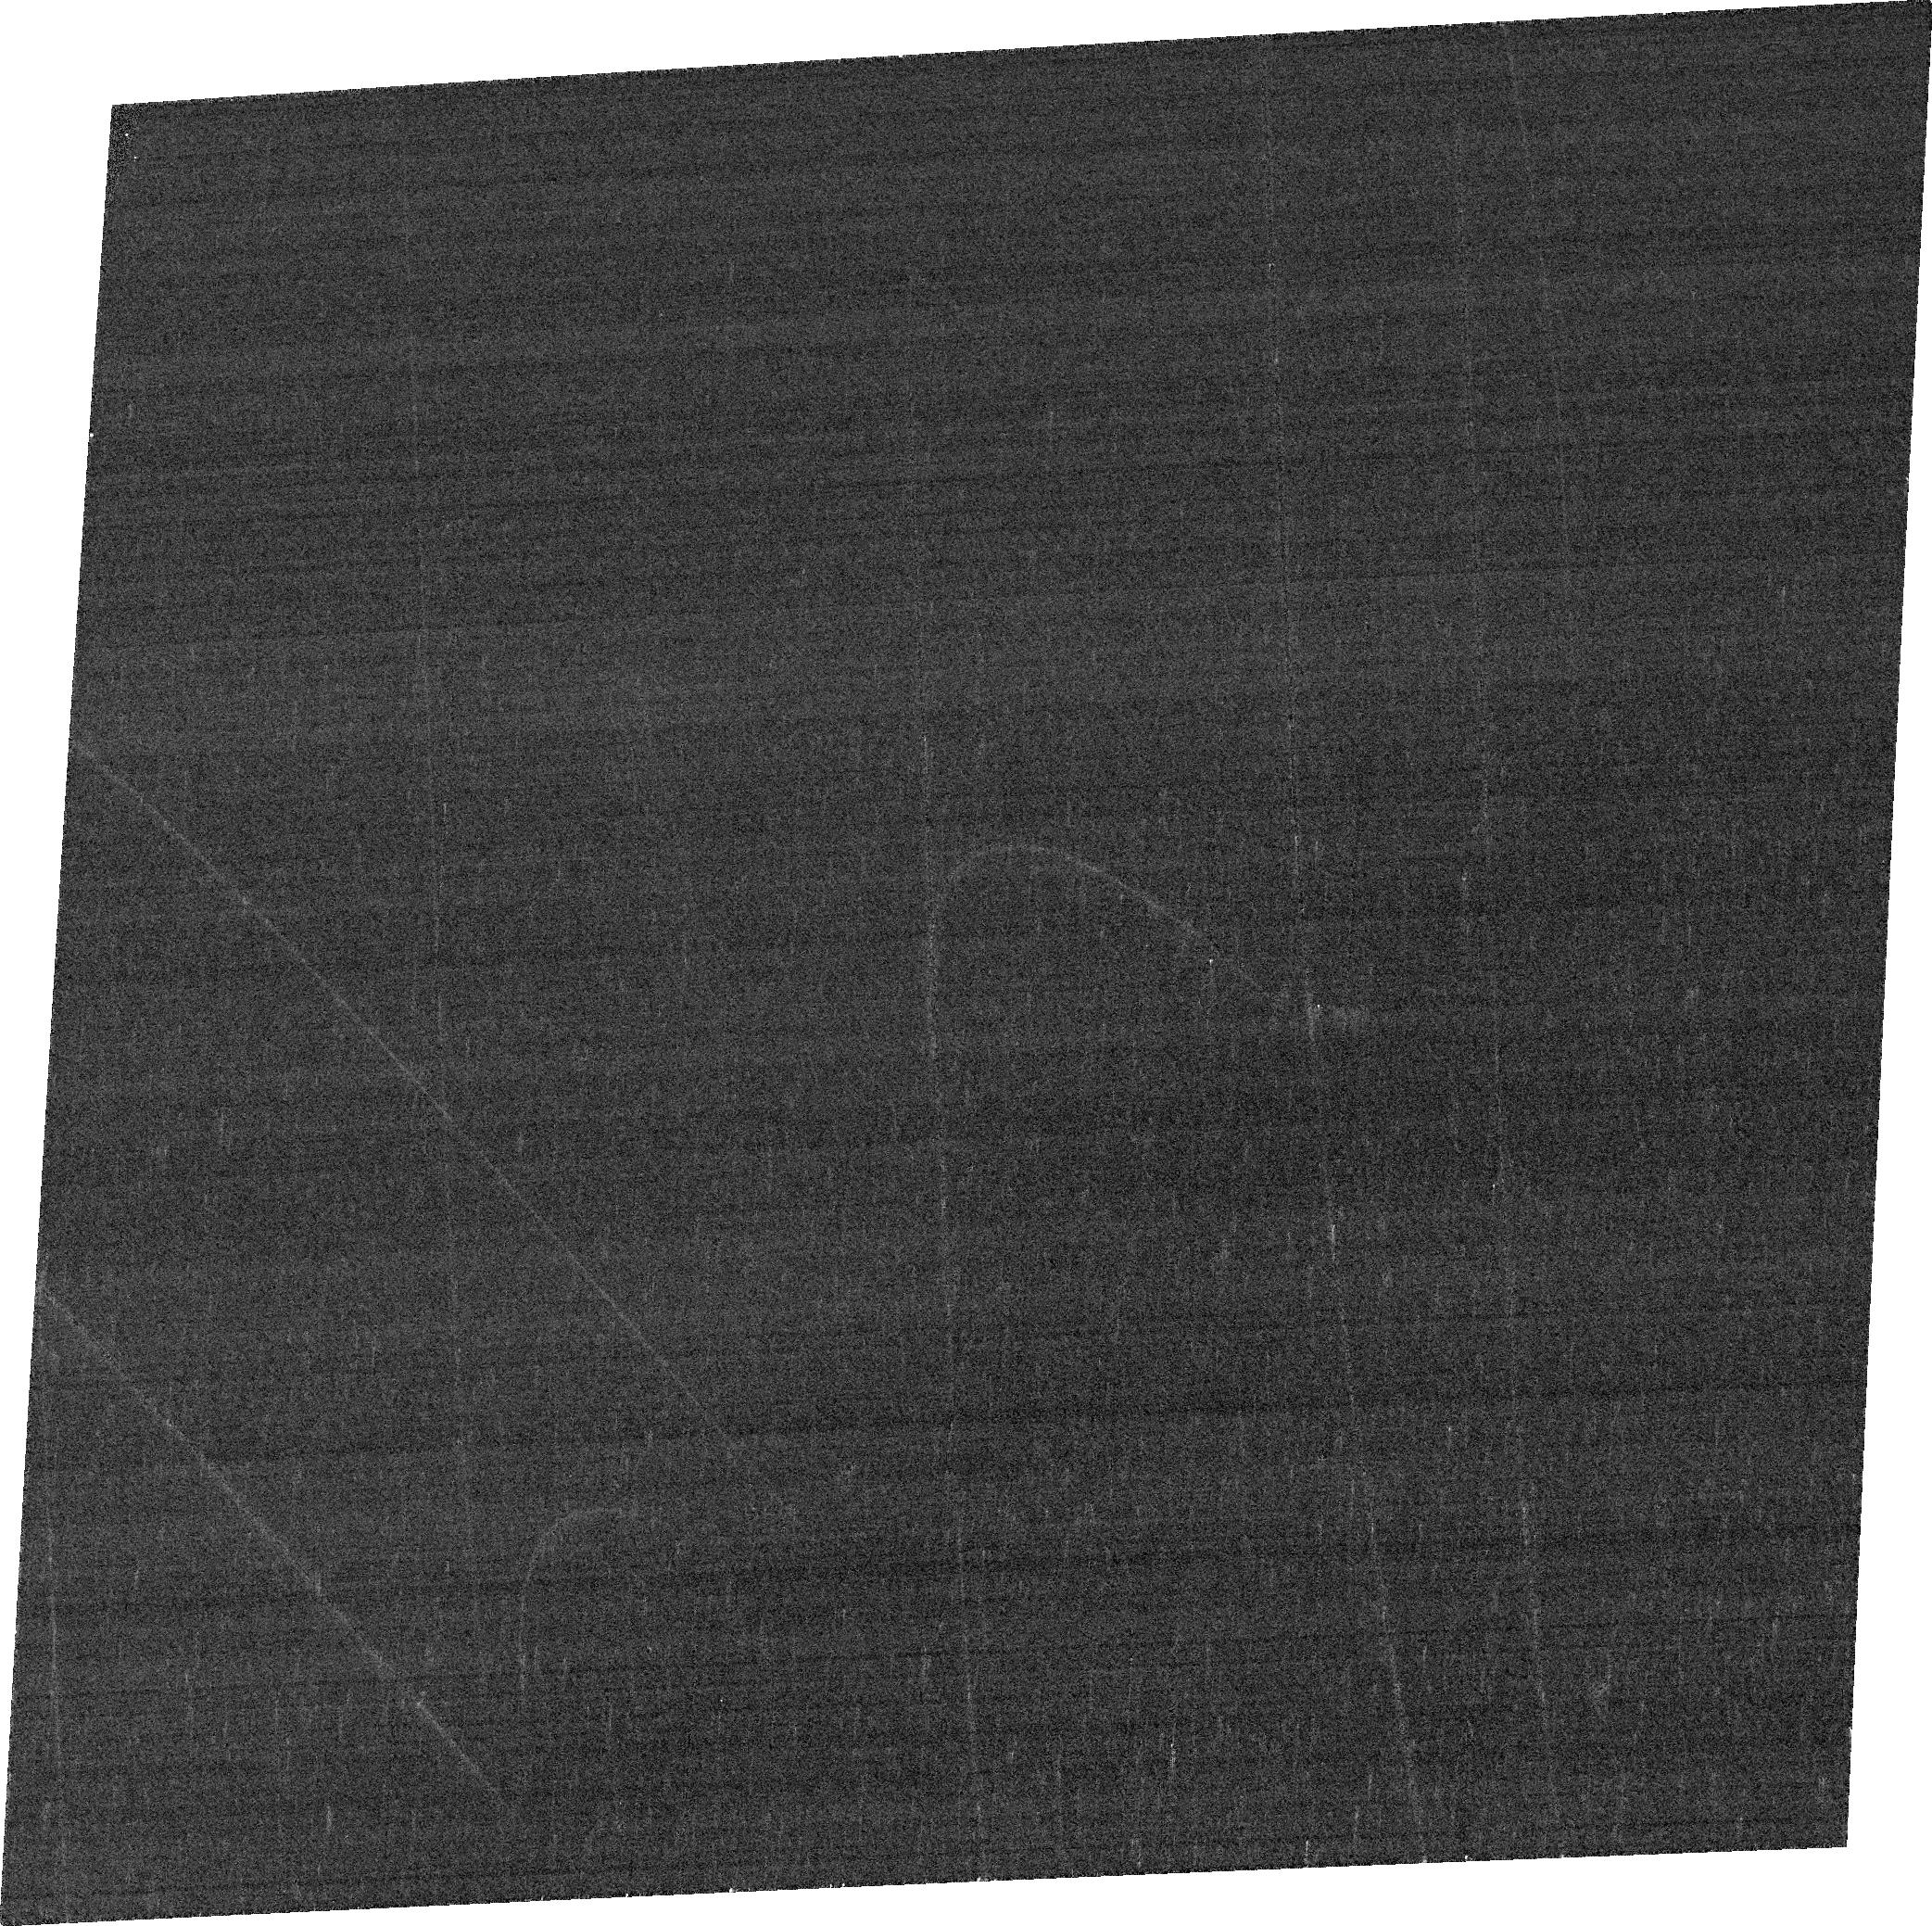
Target: IPTF16FNL-HOST
Instrument: ACS/WFC
Filter: FR647M
Exposure: 3 min
Observation ID: jfk602040

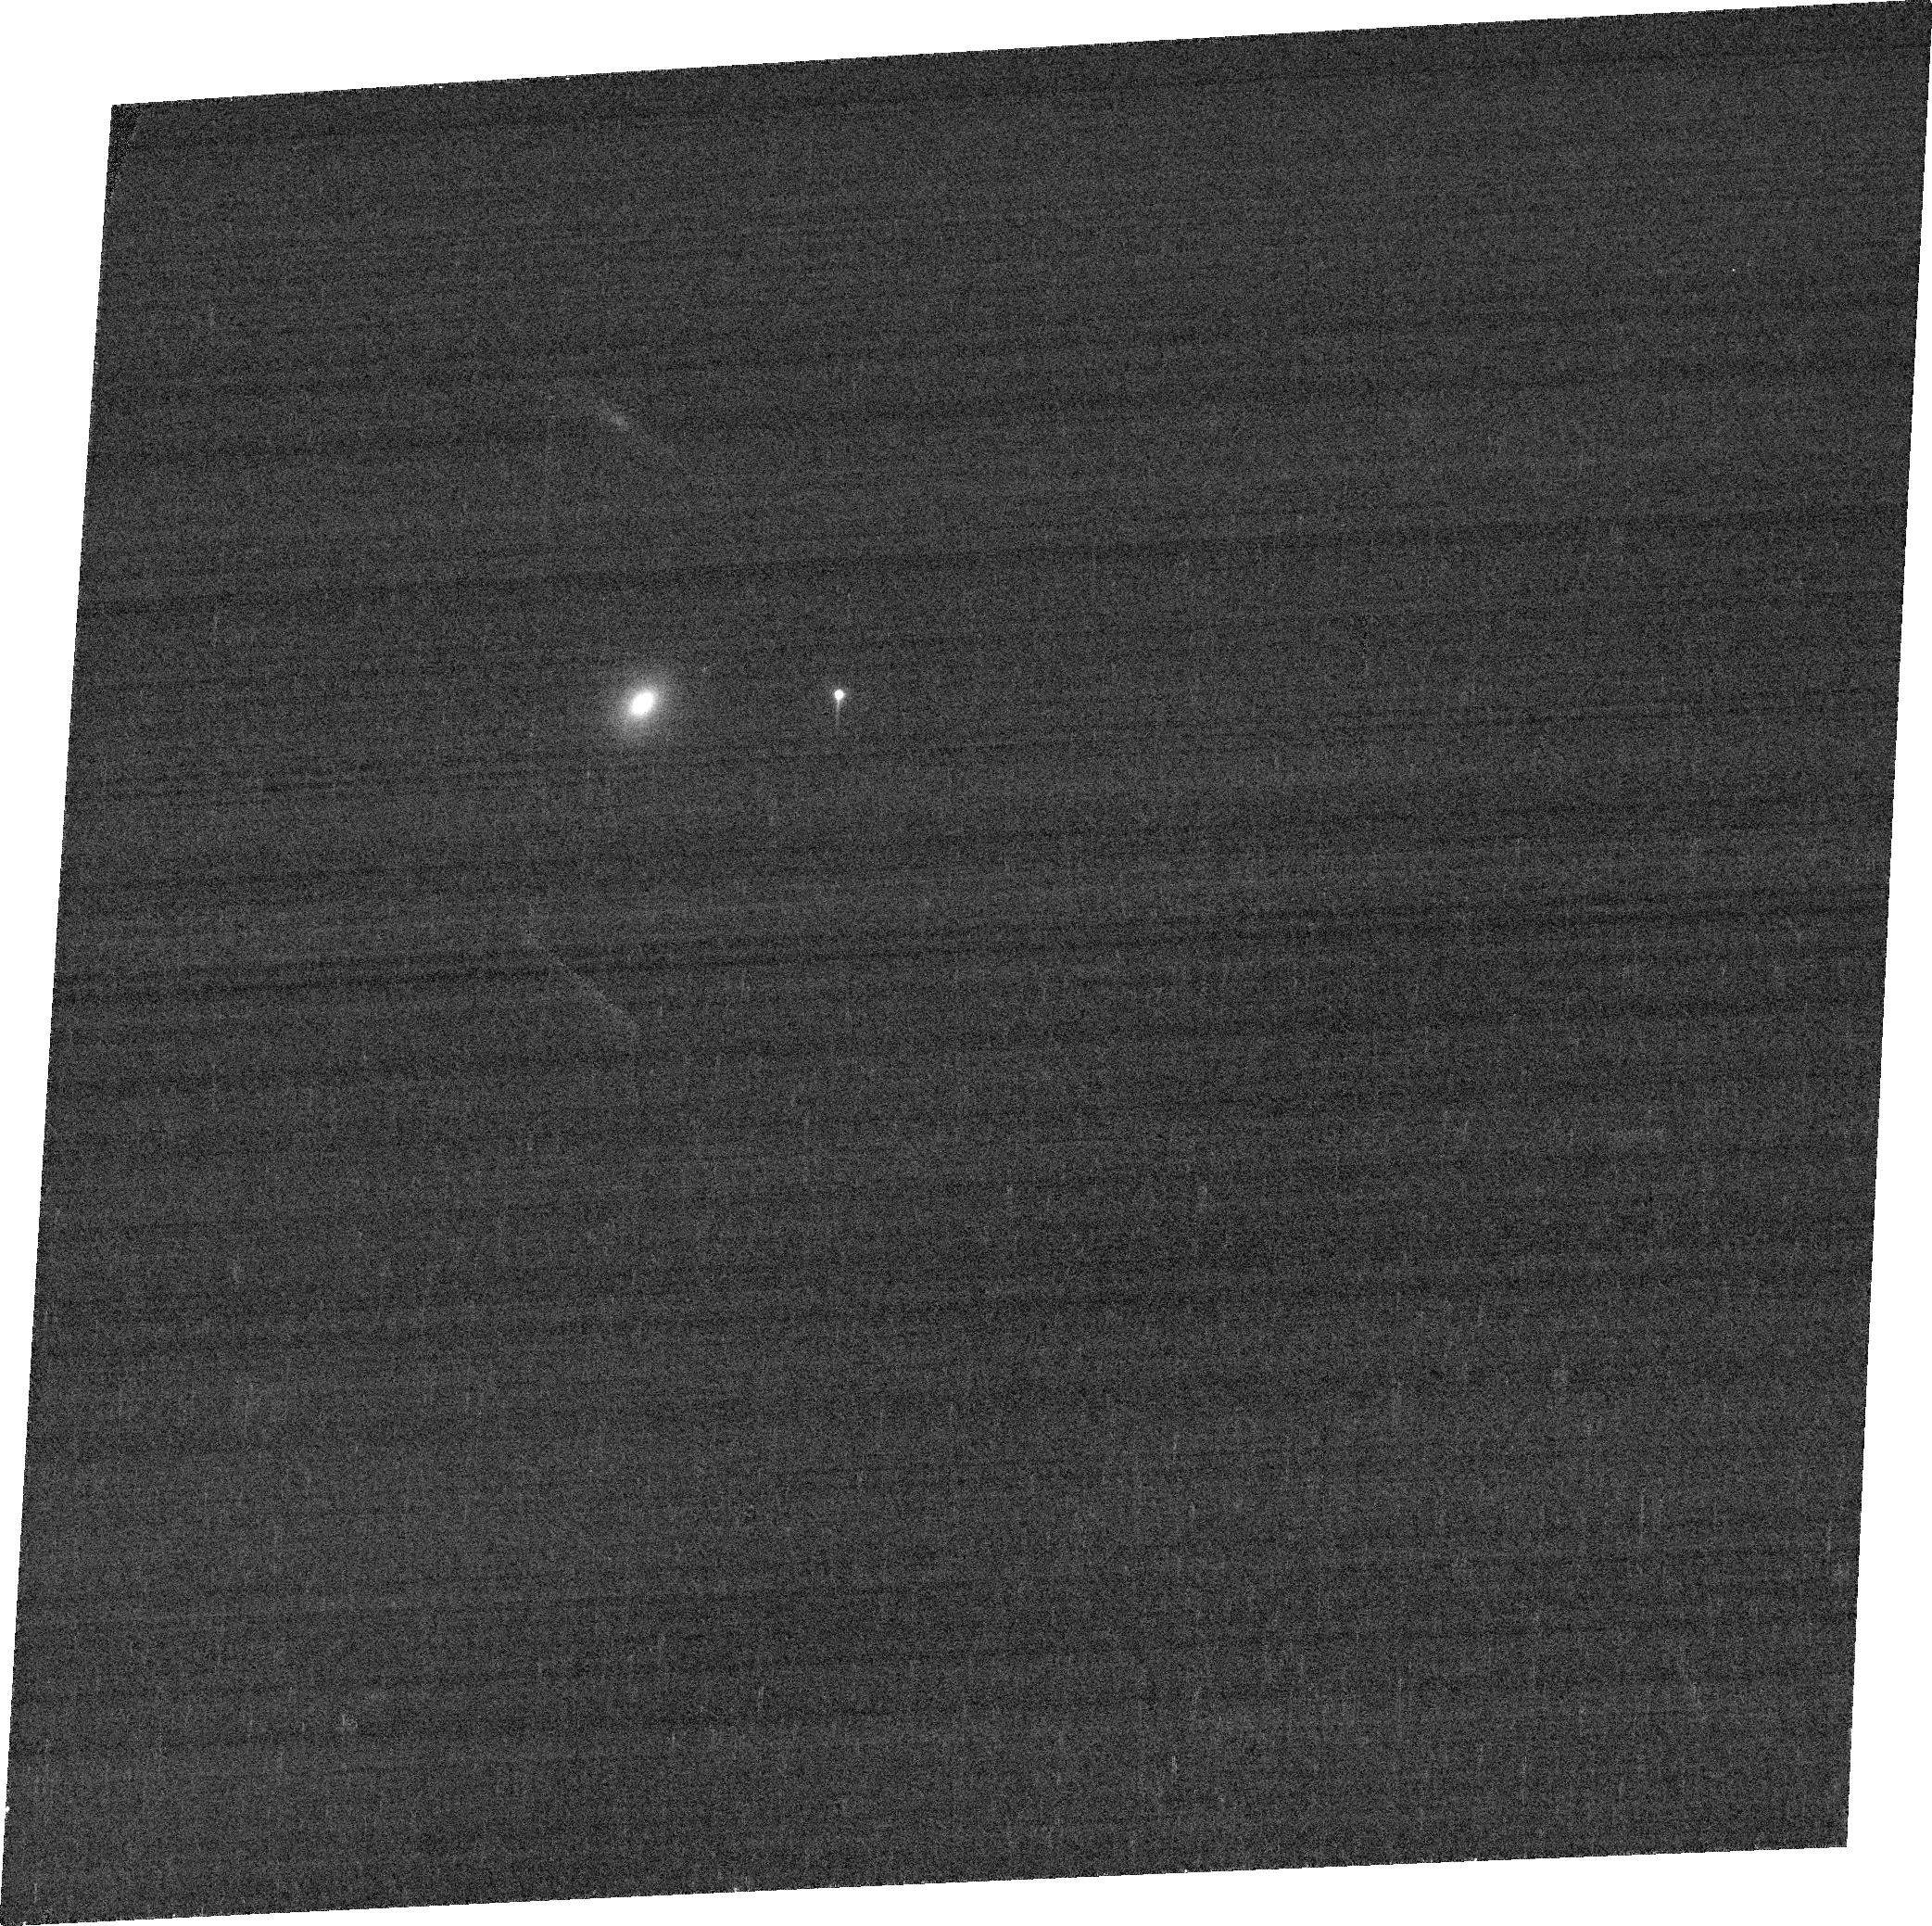
Target: ASASSN-14LI-HOST
Instrument: ACS/WFC
Filter: FR647M
Exposure: 2 min
Observation ID: jfk601040

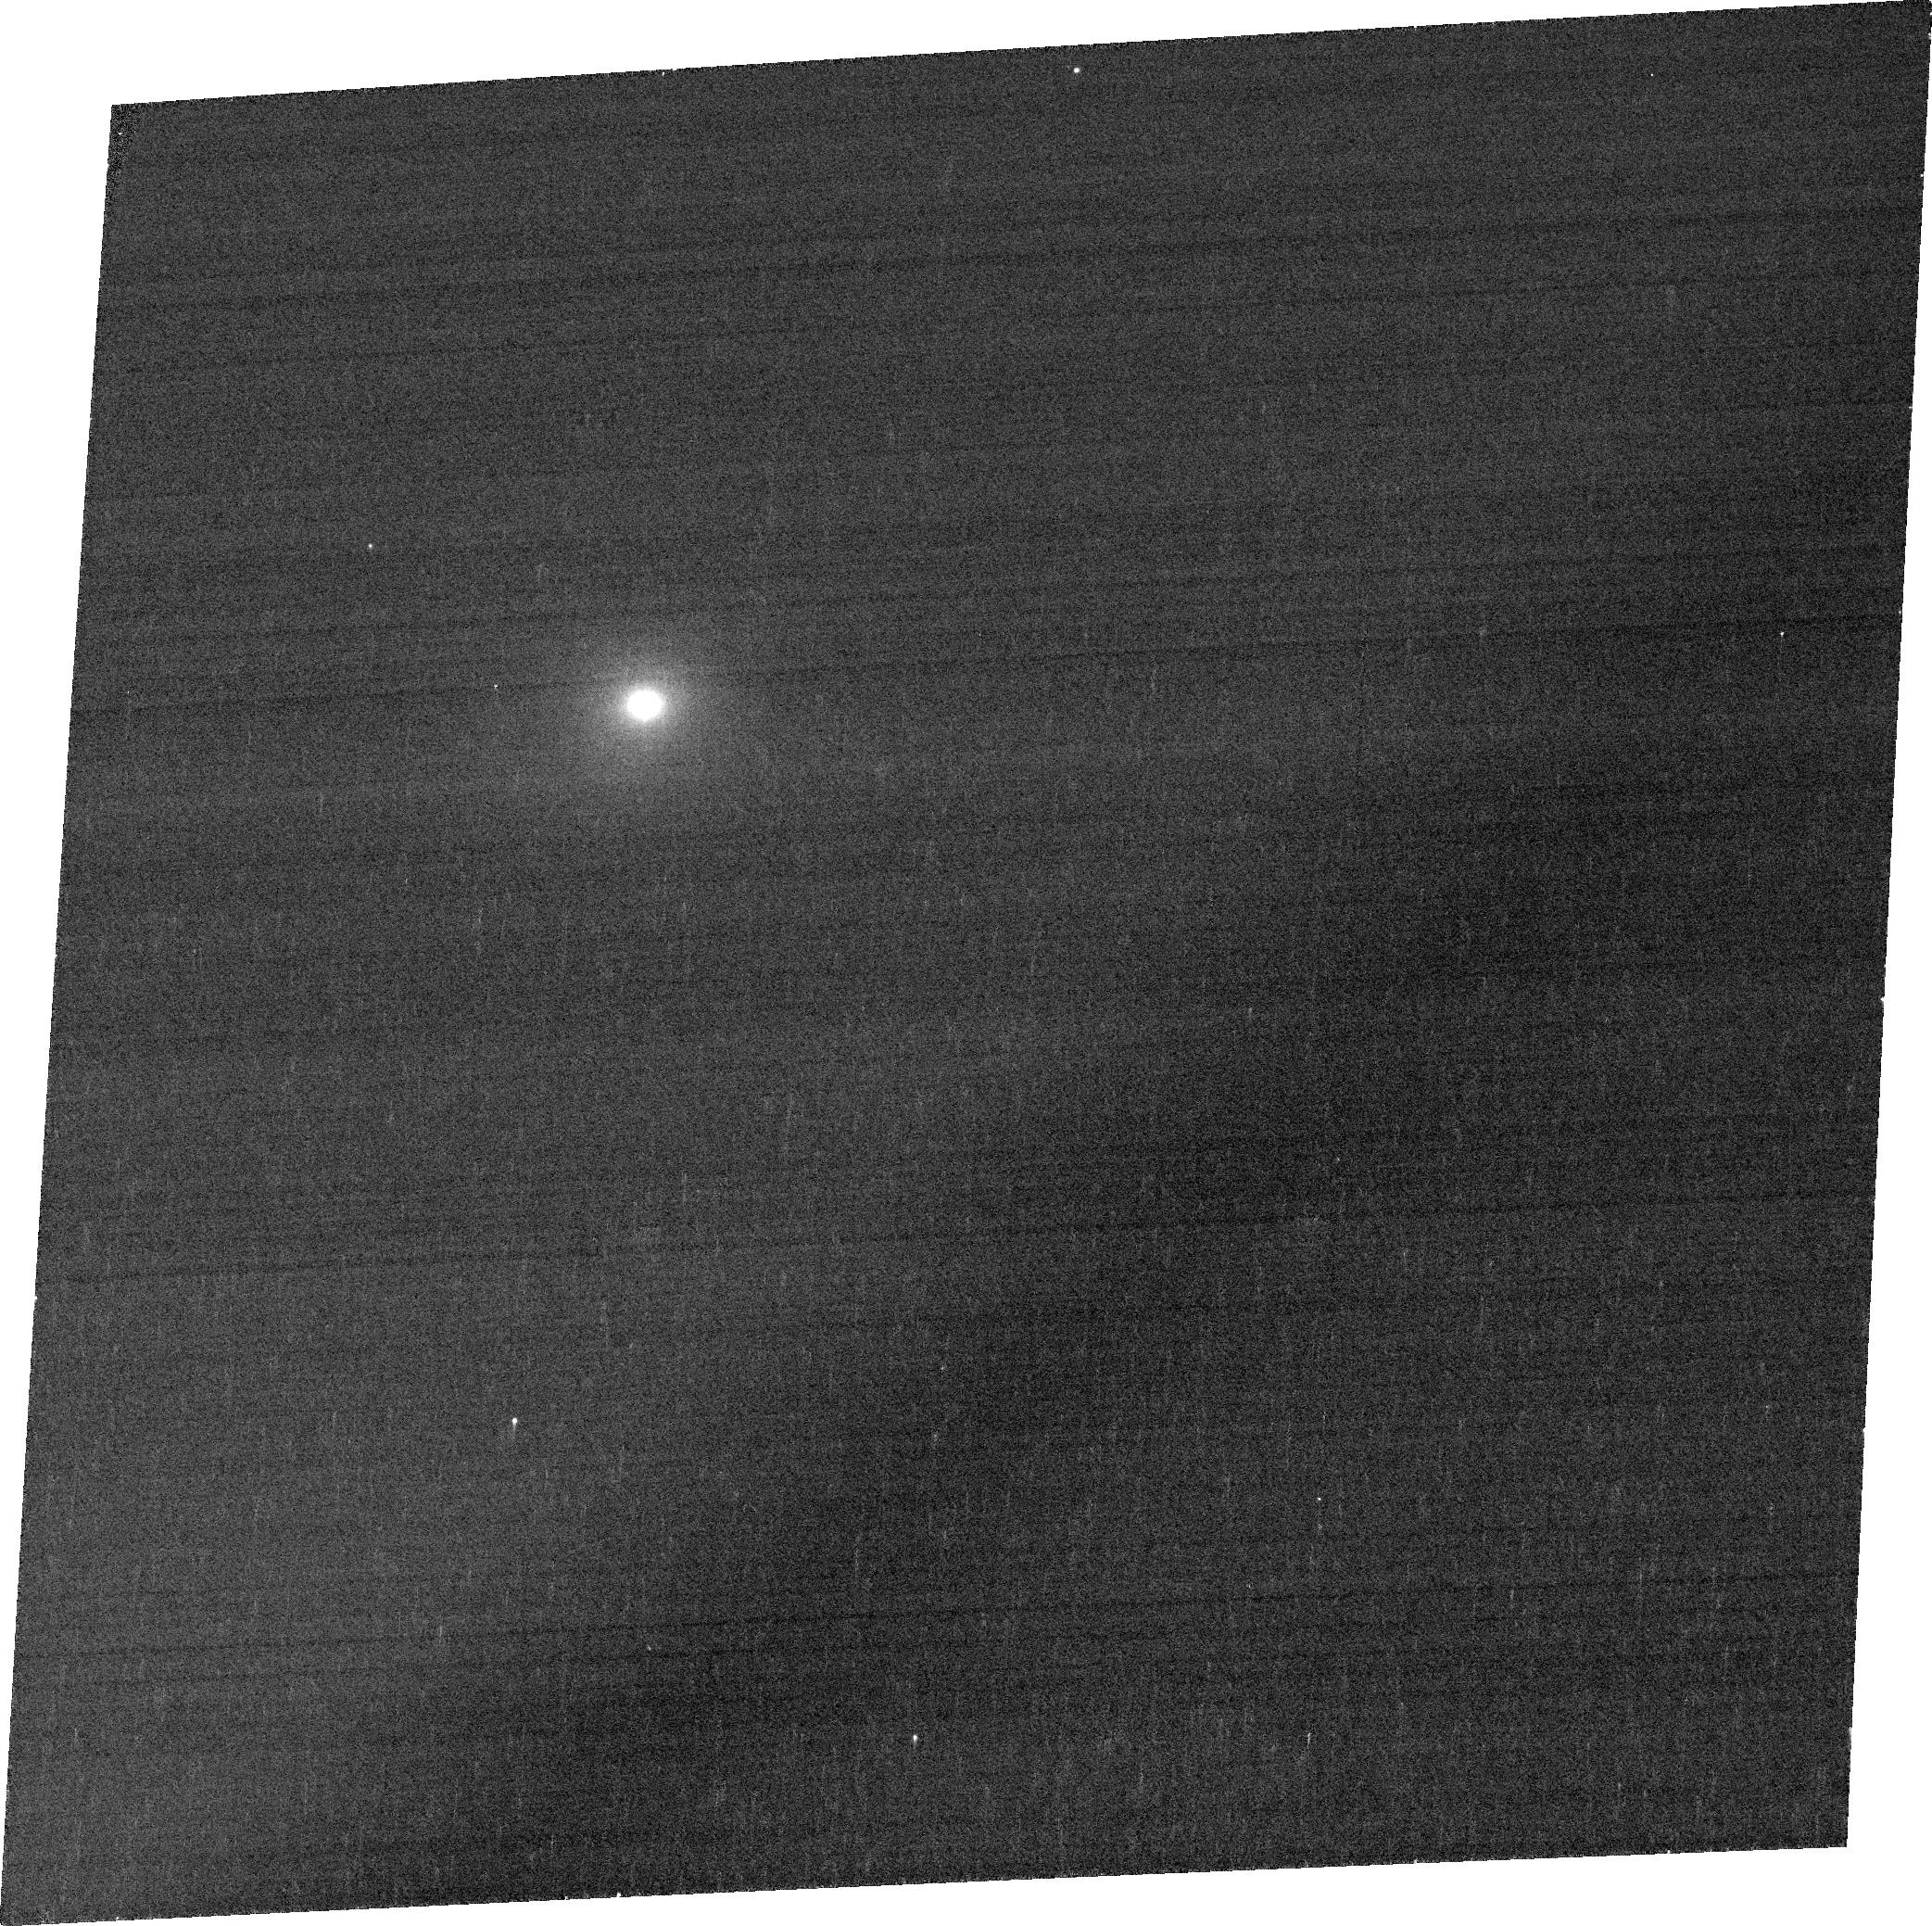
Target: ASASSN-19DJ-HOST
Instrument: ACS/WFC
Filter: FR647M
Exposure: 4 min
Observation ID: jfk603020

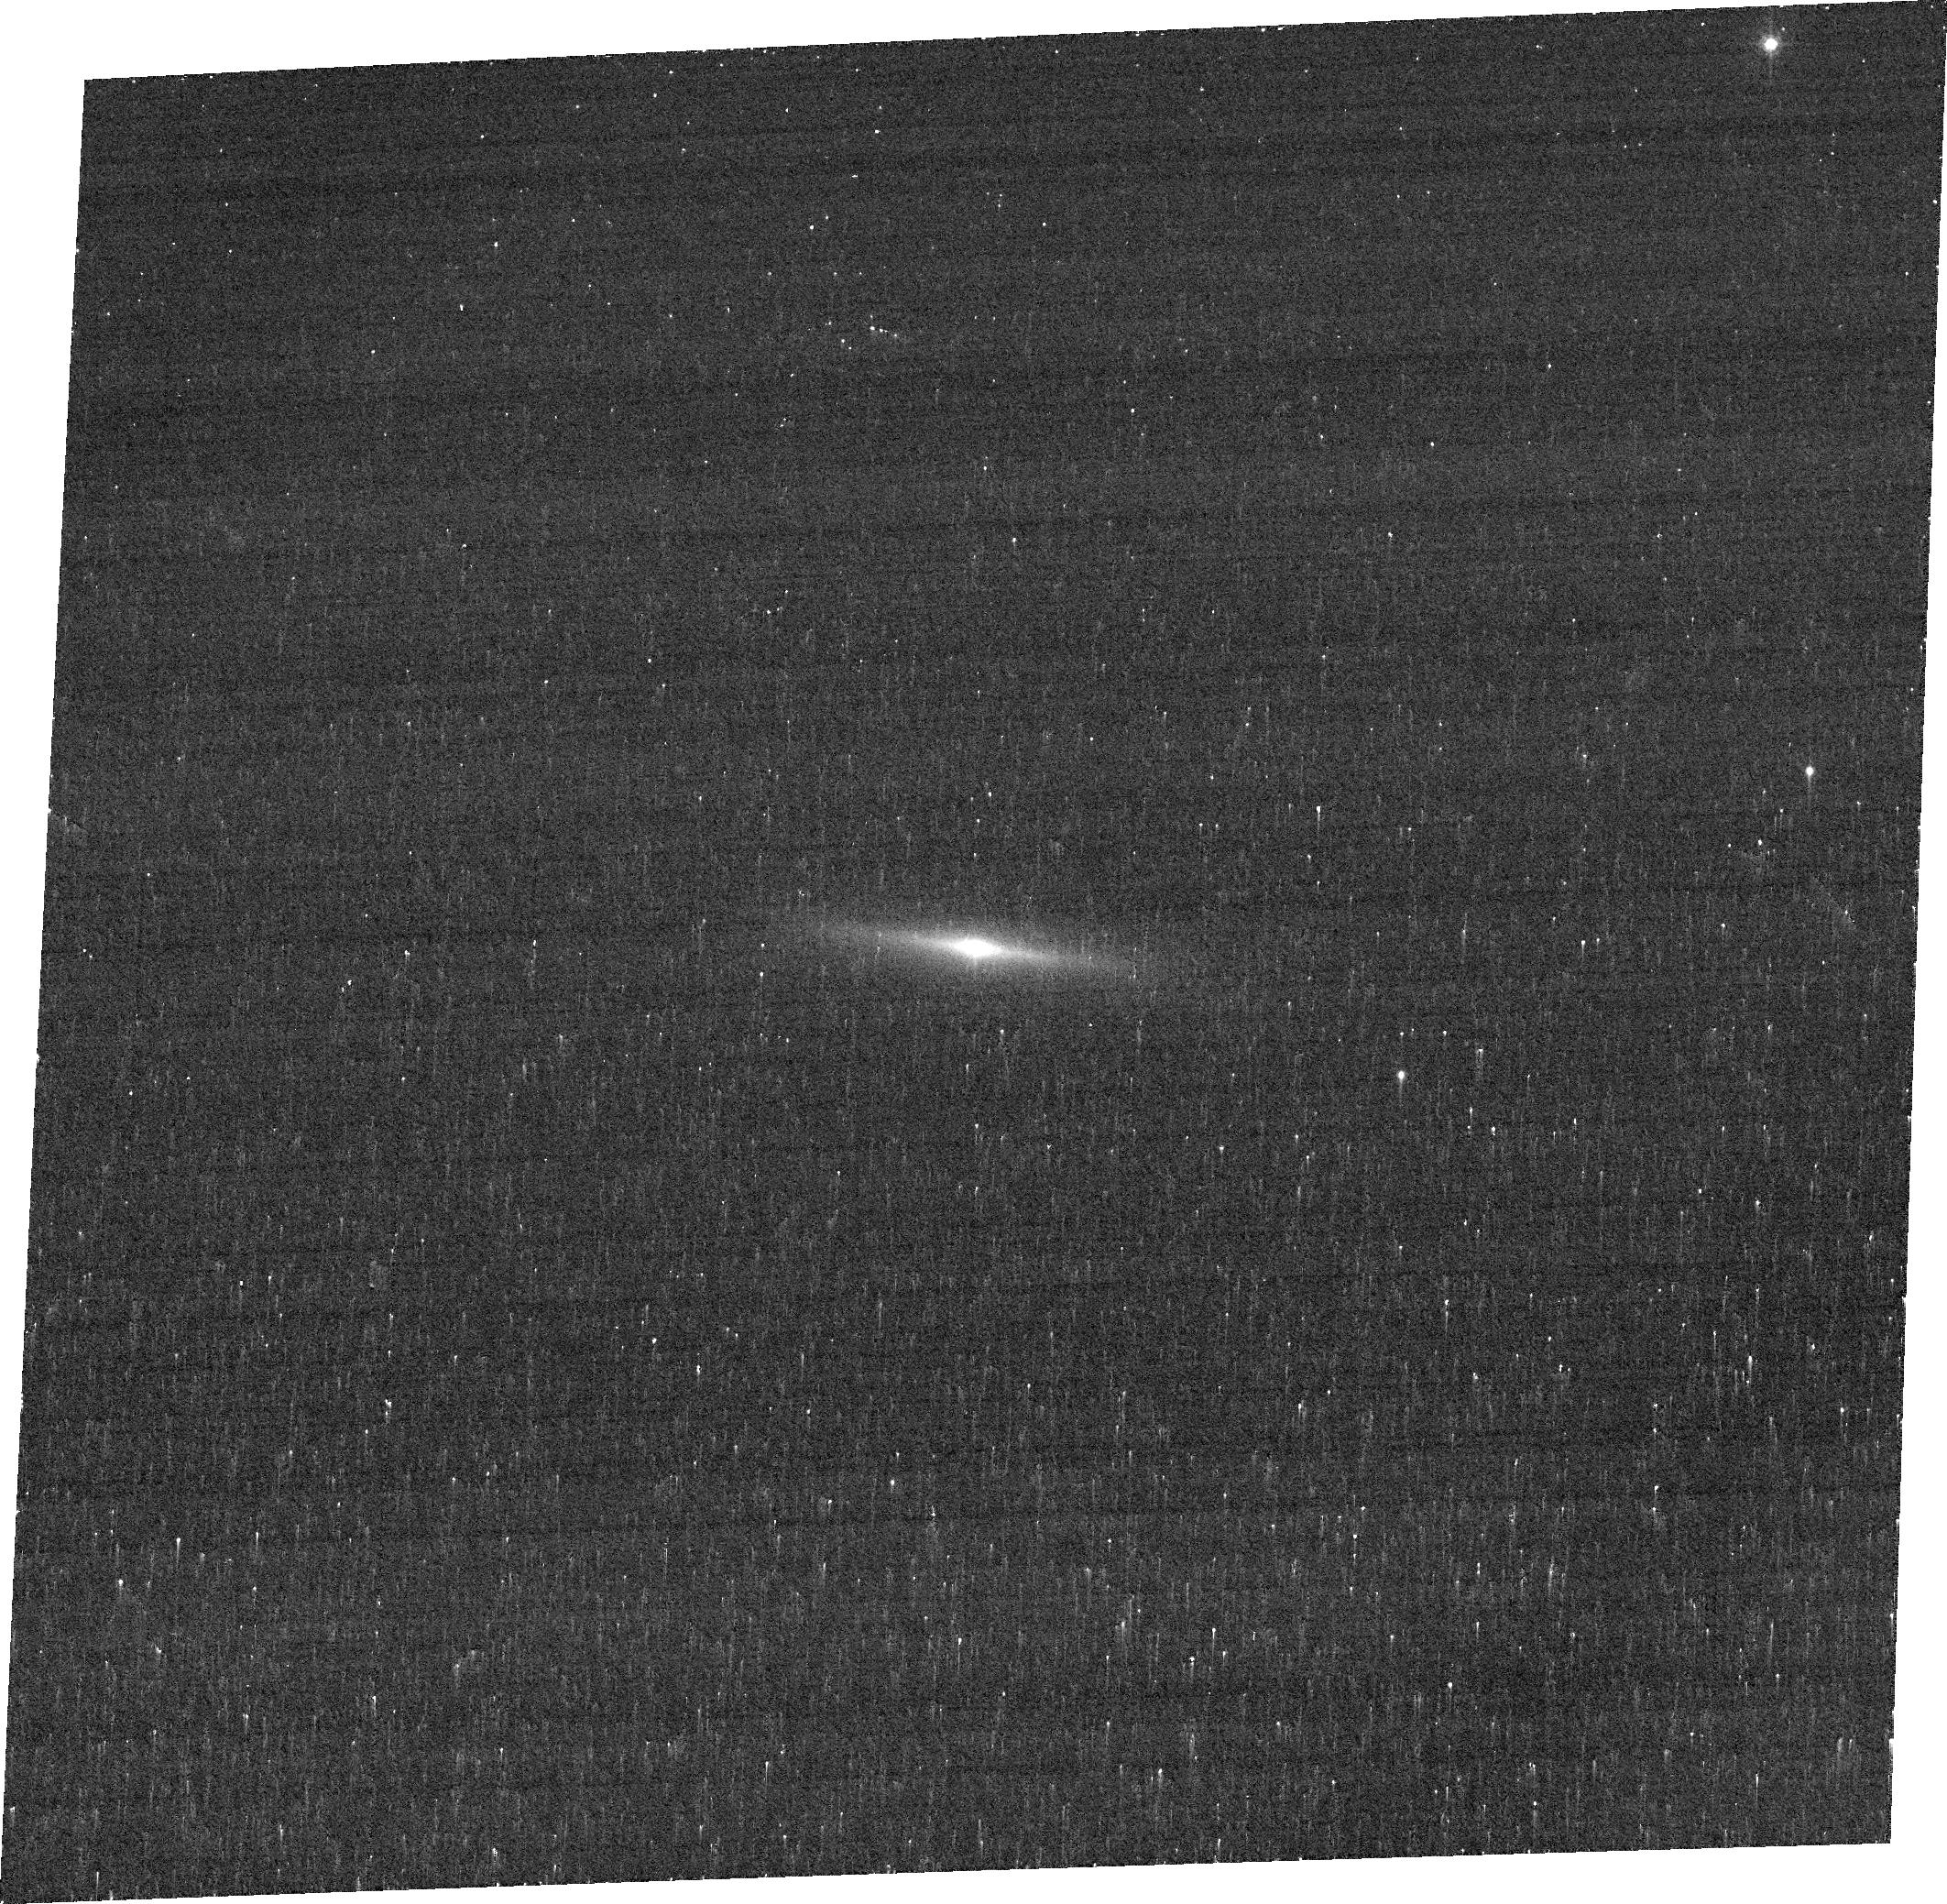
Target: IPTF16FNL-HOST
Instrument: ACS/WFC
Filter: FR505N
Exposure: 16 min
Observation ID: jfk602030

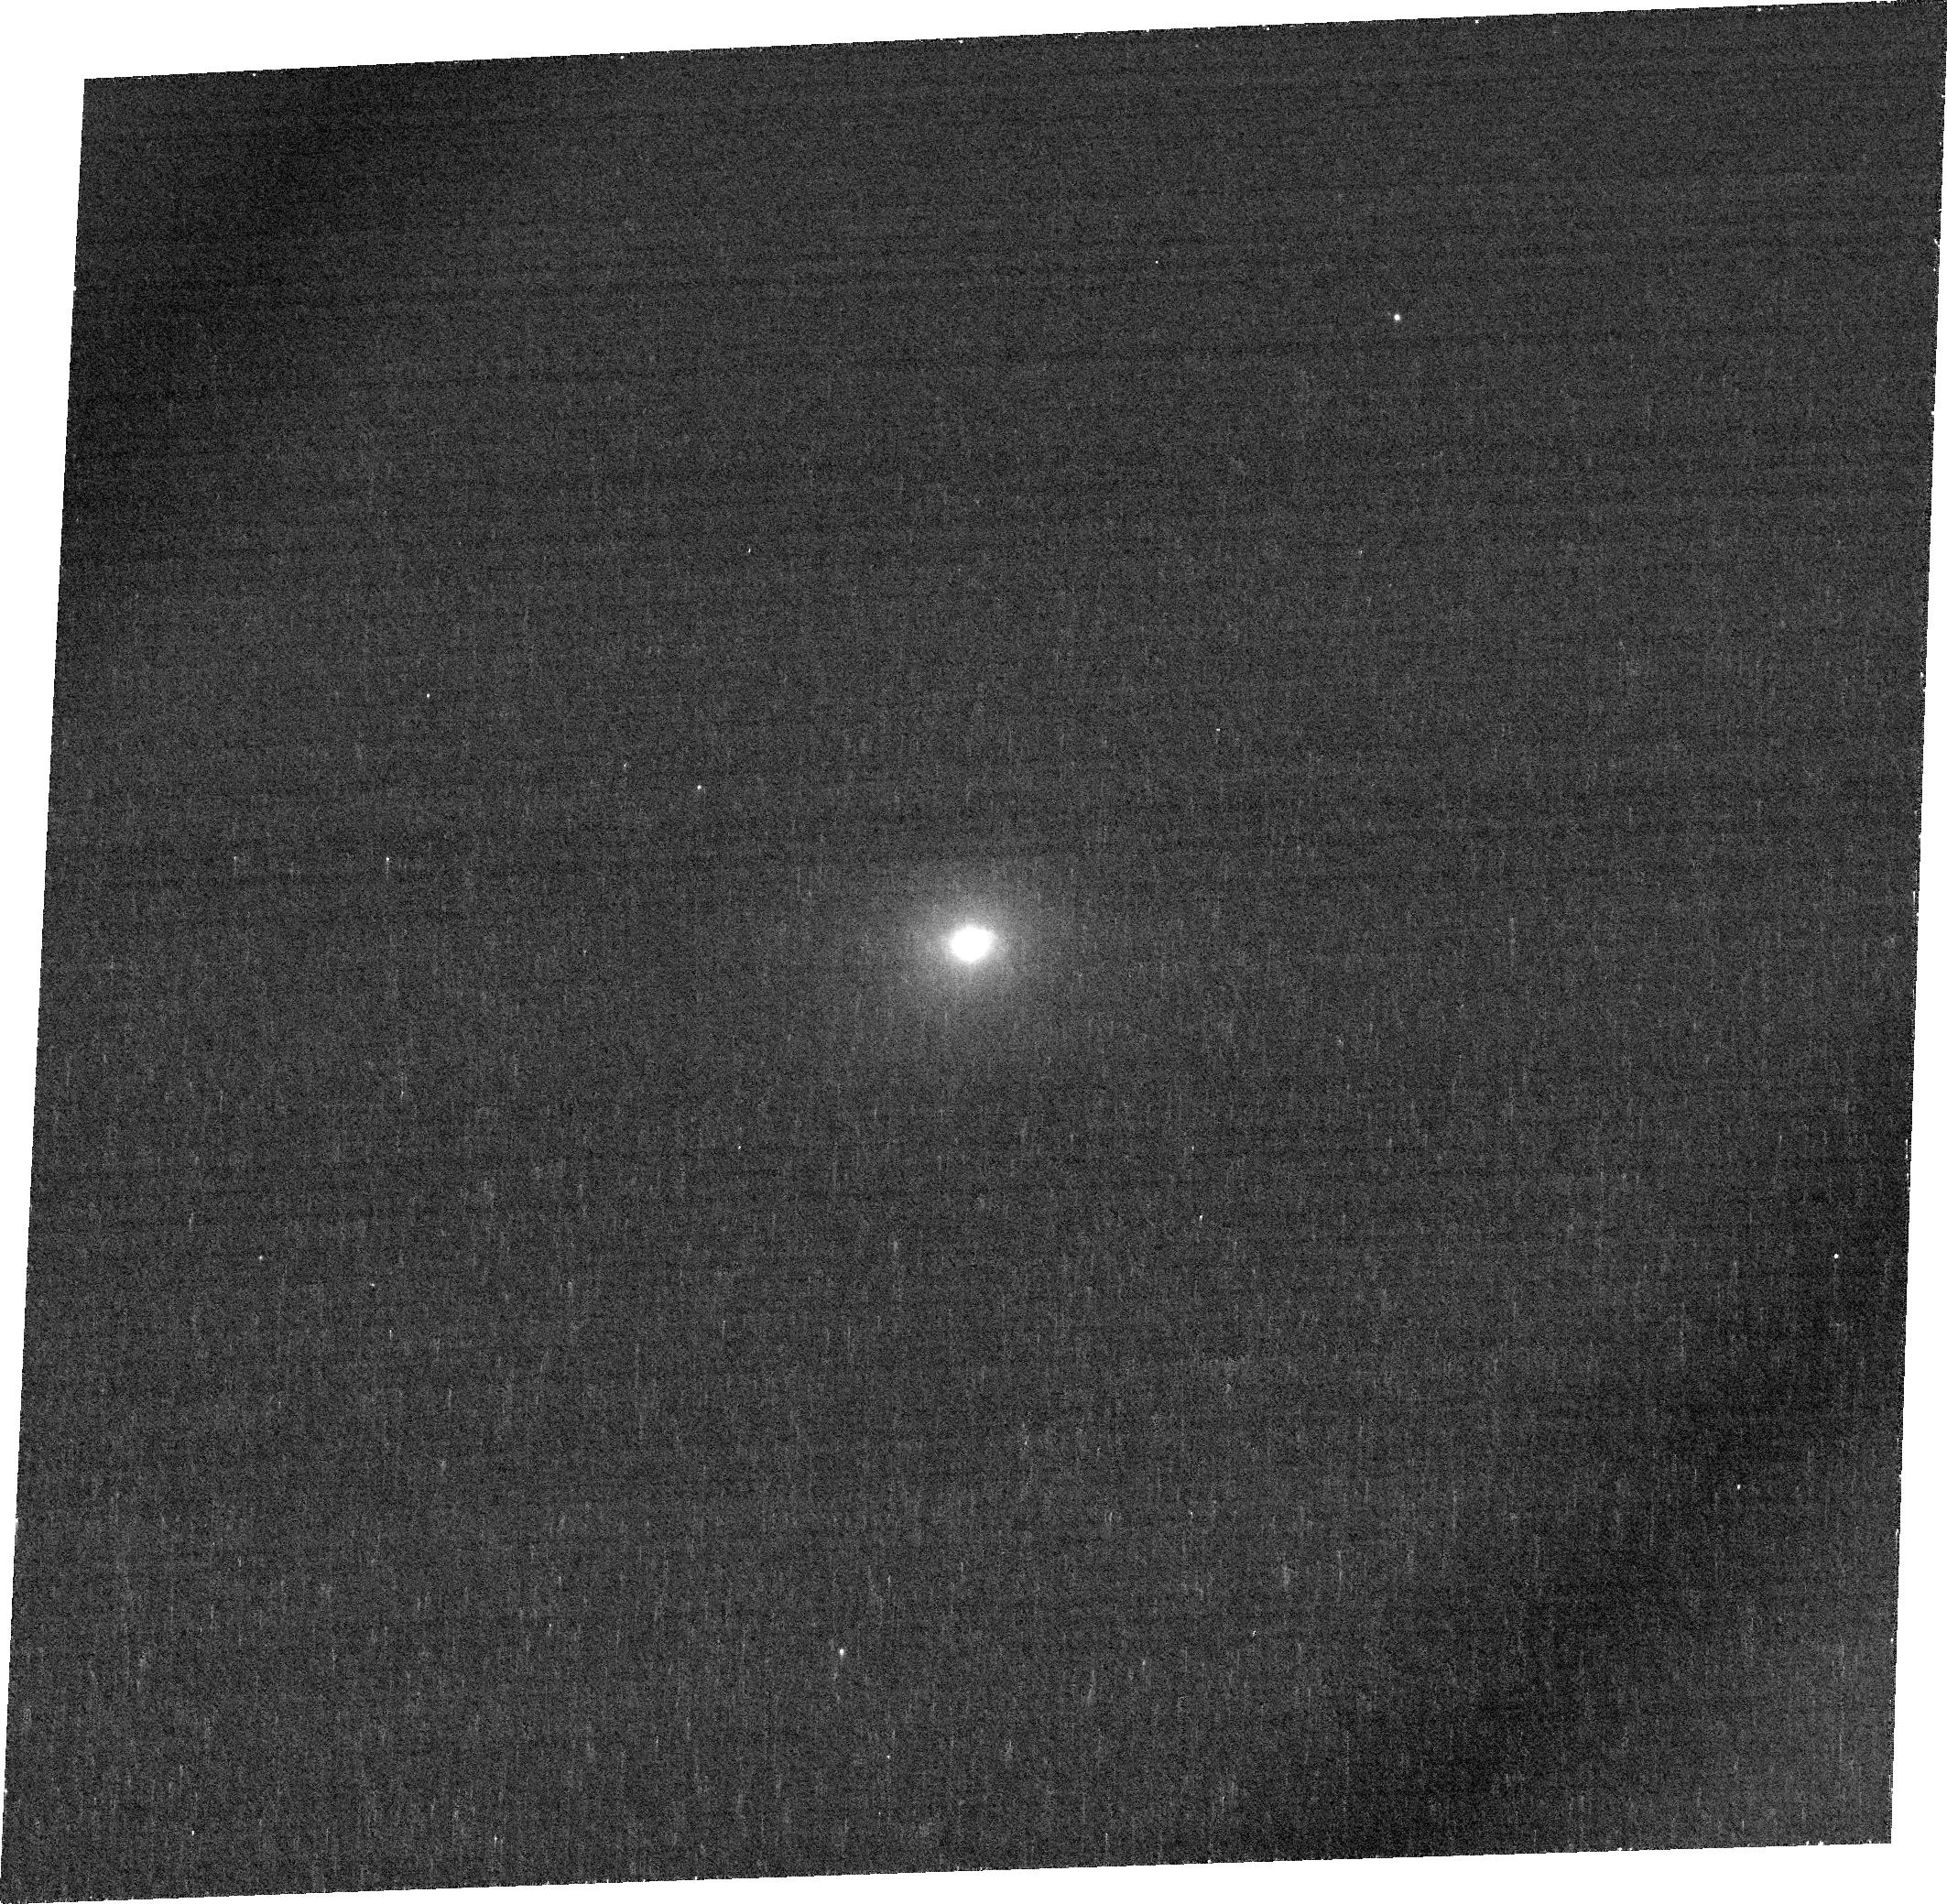
Target: ASASSN-19DJ-HOST
Instrument: ACS/WFC
Filter: FR505N
Exposure: 22 min
Observation ID: jfk603010

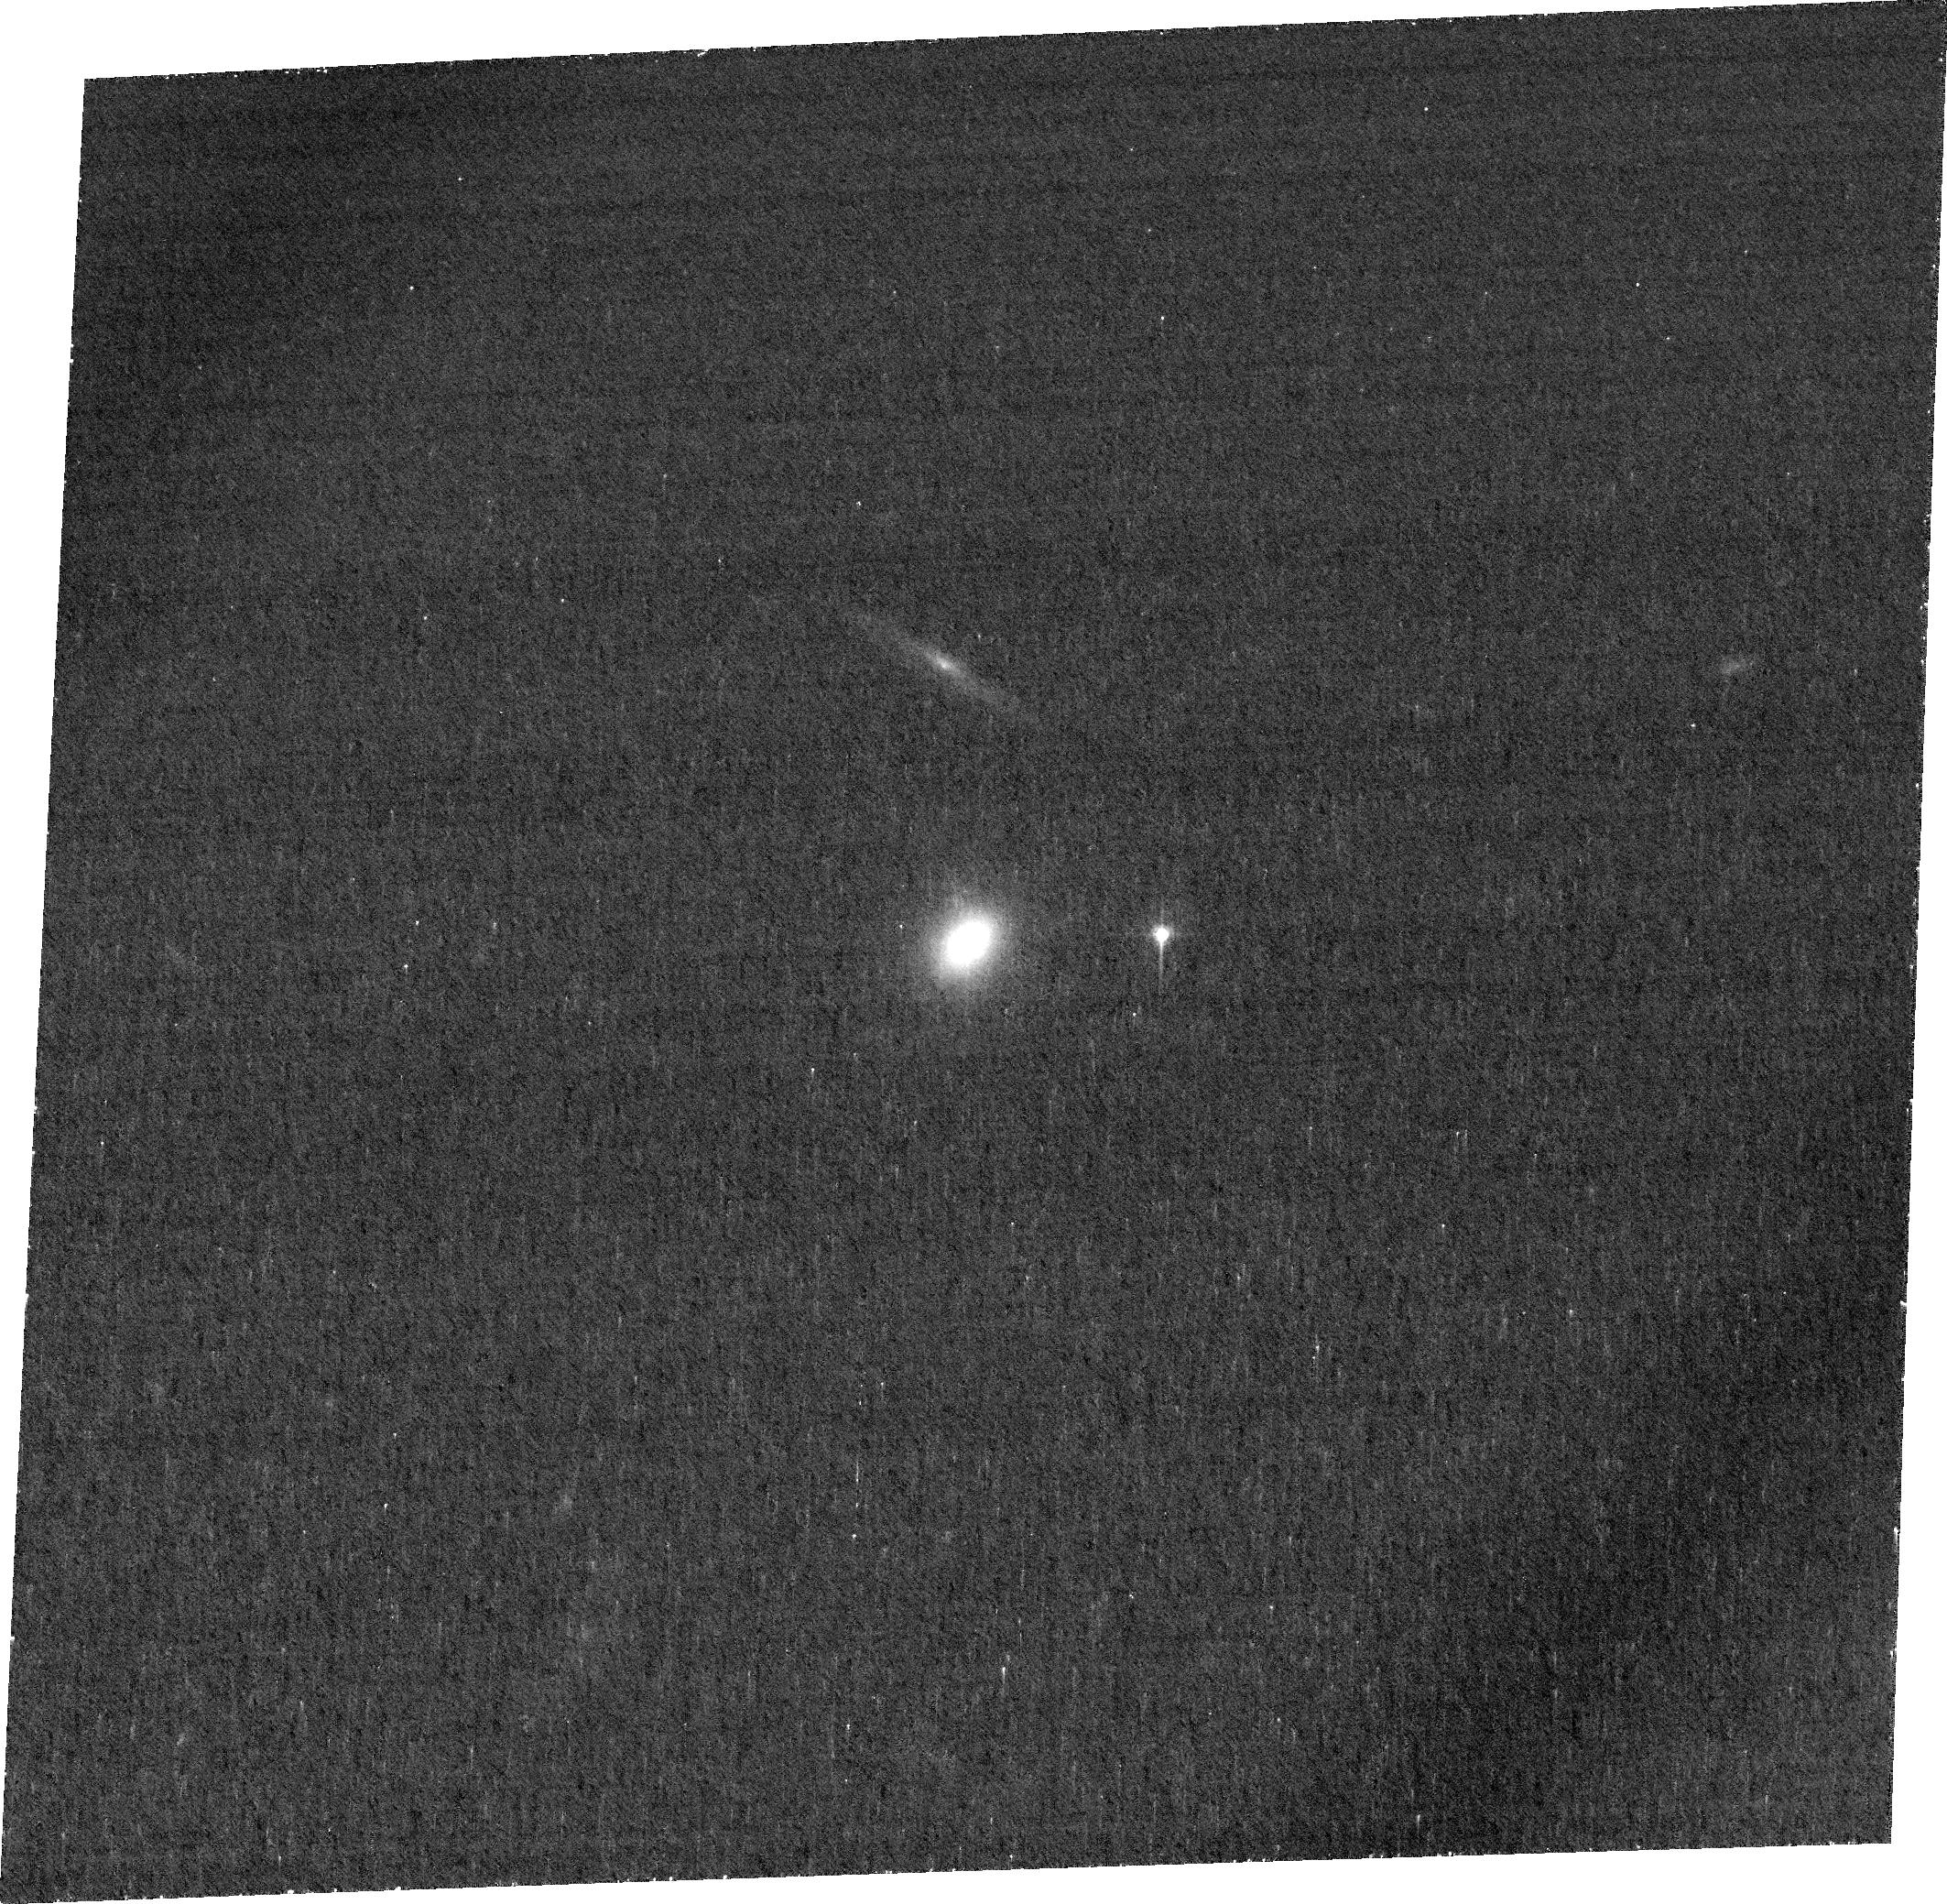
Target: ASASSN-14LI-HOST
Instrument: ACS/WFC
Filter: FR505N
Exposure: 58 min
Observation ID: jfk601020

Rest-Frame [O III] Imaging of Post-Starburst TDE Hosts with Extended Emission Line Regions (PI: Hinkle, Jason)

Post-starburst galaxies, with little current star formation but evidence of a recent large burst, are promising probes of the transition between star-forming and quiescent galaxies. The cause of the rapid quenching of star formation is debated, with gas-rich mergers, stellar feedback, and active galactic nucleus (AGN) feedback all plausible explanations. Recent studies have discovered extended [O III] emission line regions (EELRs) in several post-starburst galaxies, inconsistent with current AGN activity but compatible with AGN activity over the past several thousand years. Interestingly, many post-starburst galaxies with EELRs have also been hosts to recent tidal disruption events (TDEs), a transient class for which post-starburst galaxies are highly overrepresented as host galaxies. Here we propose to obtain an epoch of narrow-band rest-frame [O III] (FR505N) and medium-band continuum (FR647M) imaging of three post-starburst TDE hosts with observed EELRs to more finely map their spatial distribution. These observations require the use of the ramp filters on ACS/WFC. The high spatial resolution [O III] images will address important questions about the interplay between AGN activity and the nature of post-starburst galaxies. We will (1) test the possibility that TDEs power the EELRs through a search for shells of emission, (2) constrain the AGN active lifetime from the most distant EELR, and (3) provide insight into the connection between diverse forms of nuclear SMBH activity like AGNs, TDEs, and quasi-periodic eruptions.